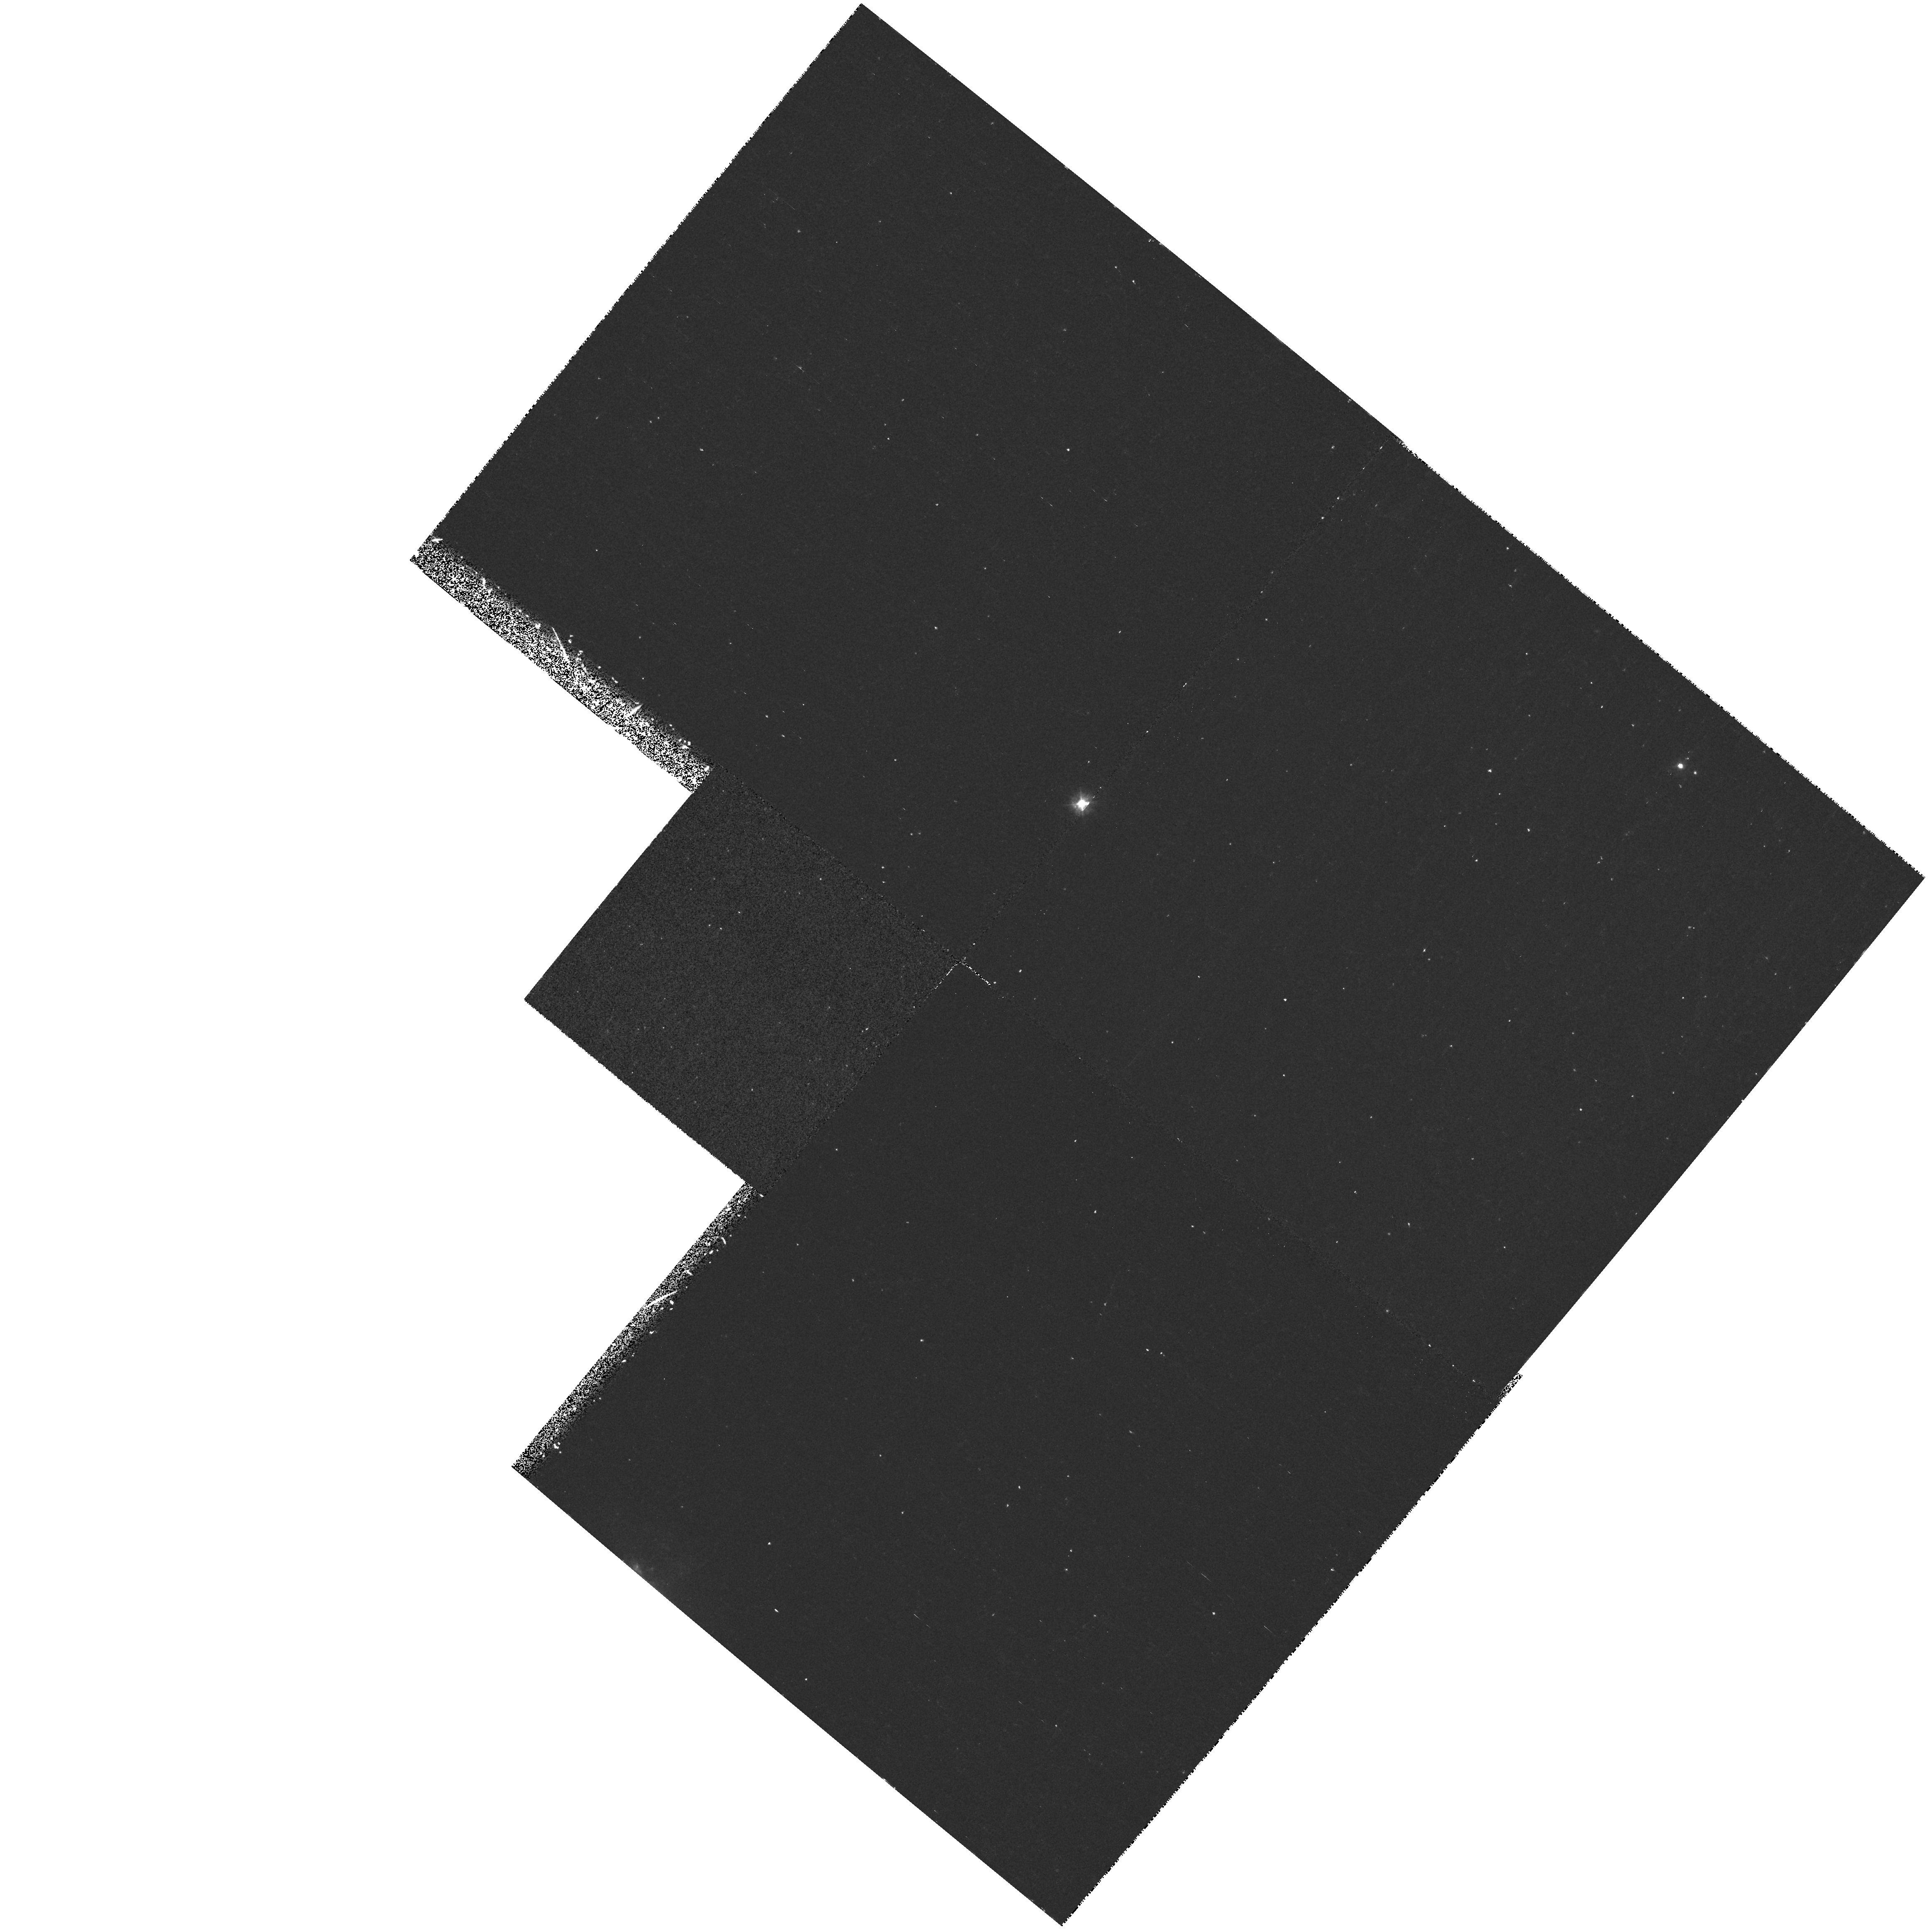
Target: NGC3995. Instrument: WFPC2/PC. Filter: F300W. Exposure: 18 min. Observation ID: hst_7560_04_wfpc2_pc_f300w_u4rl04

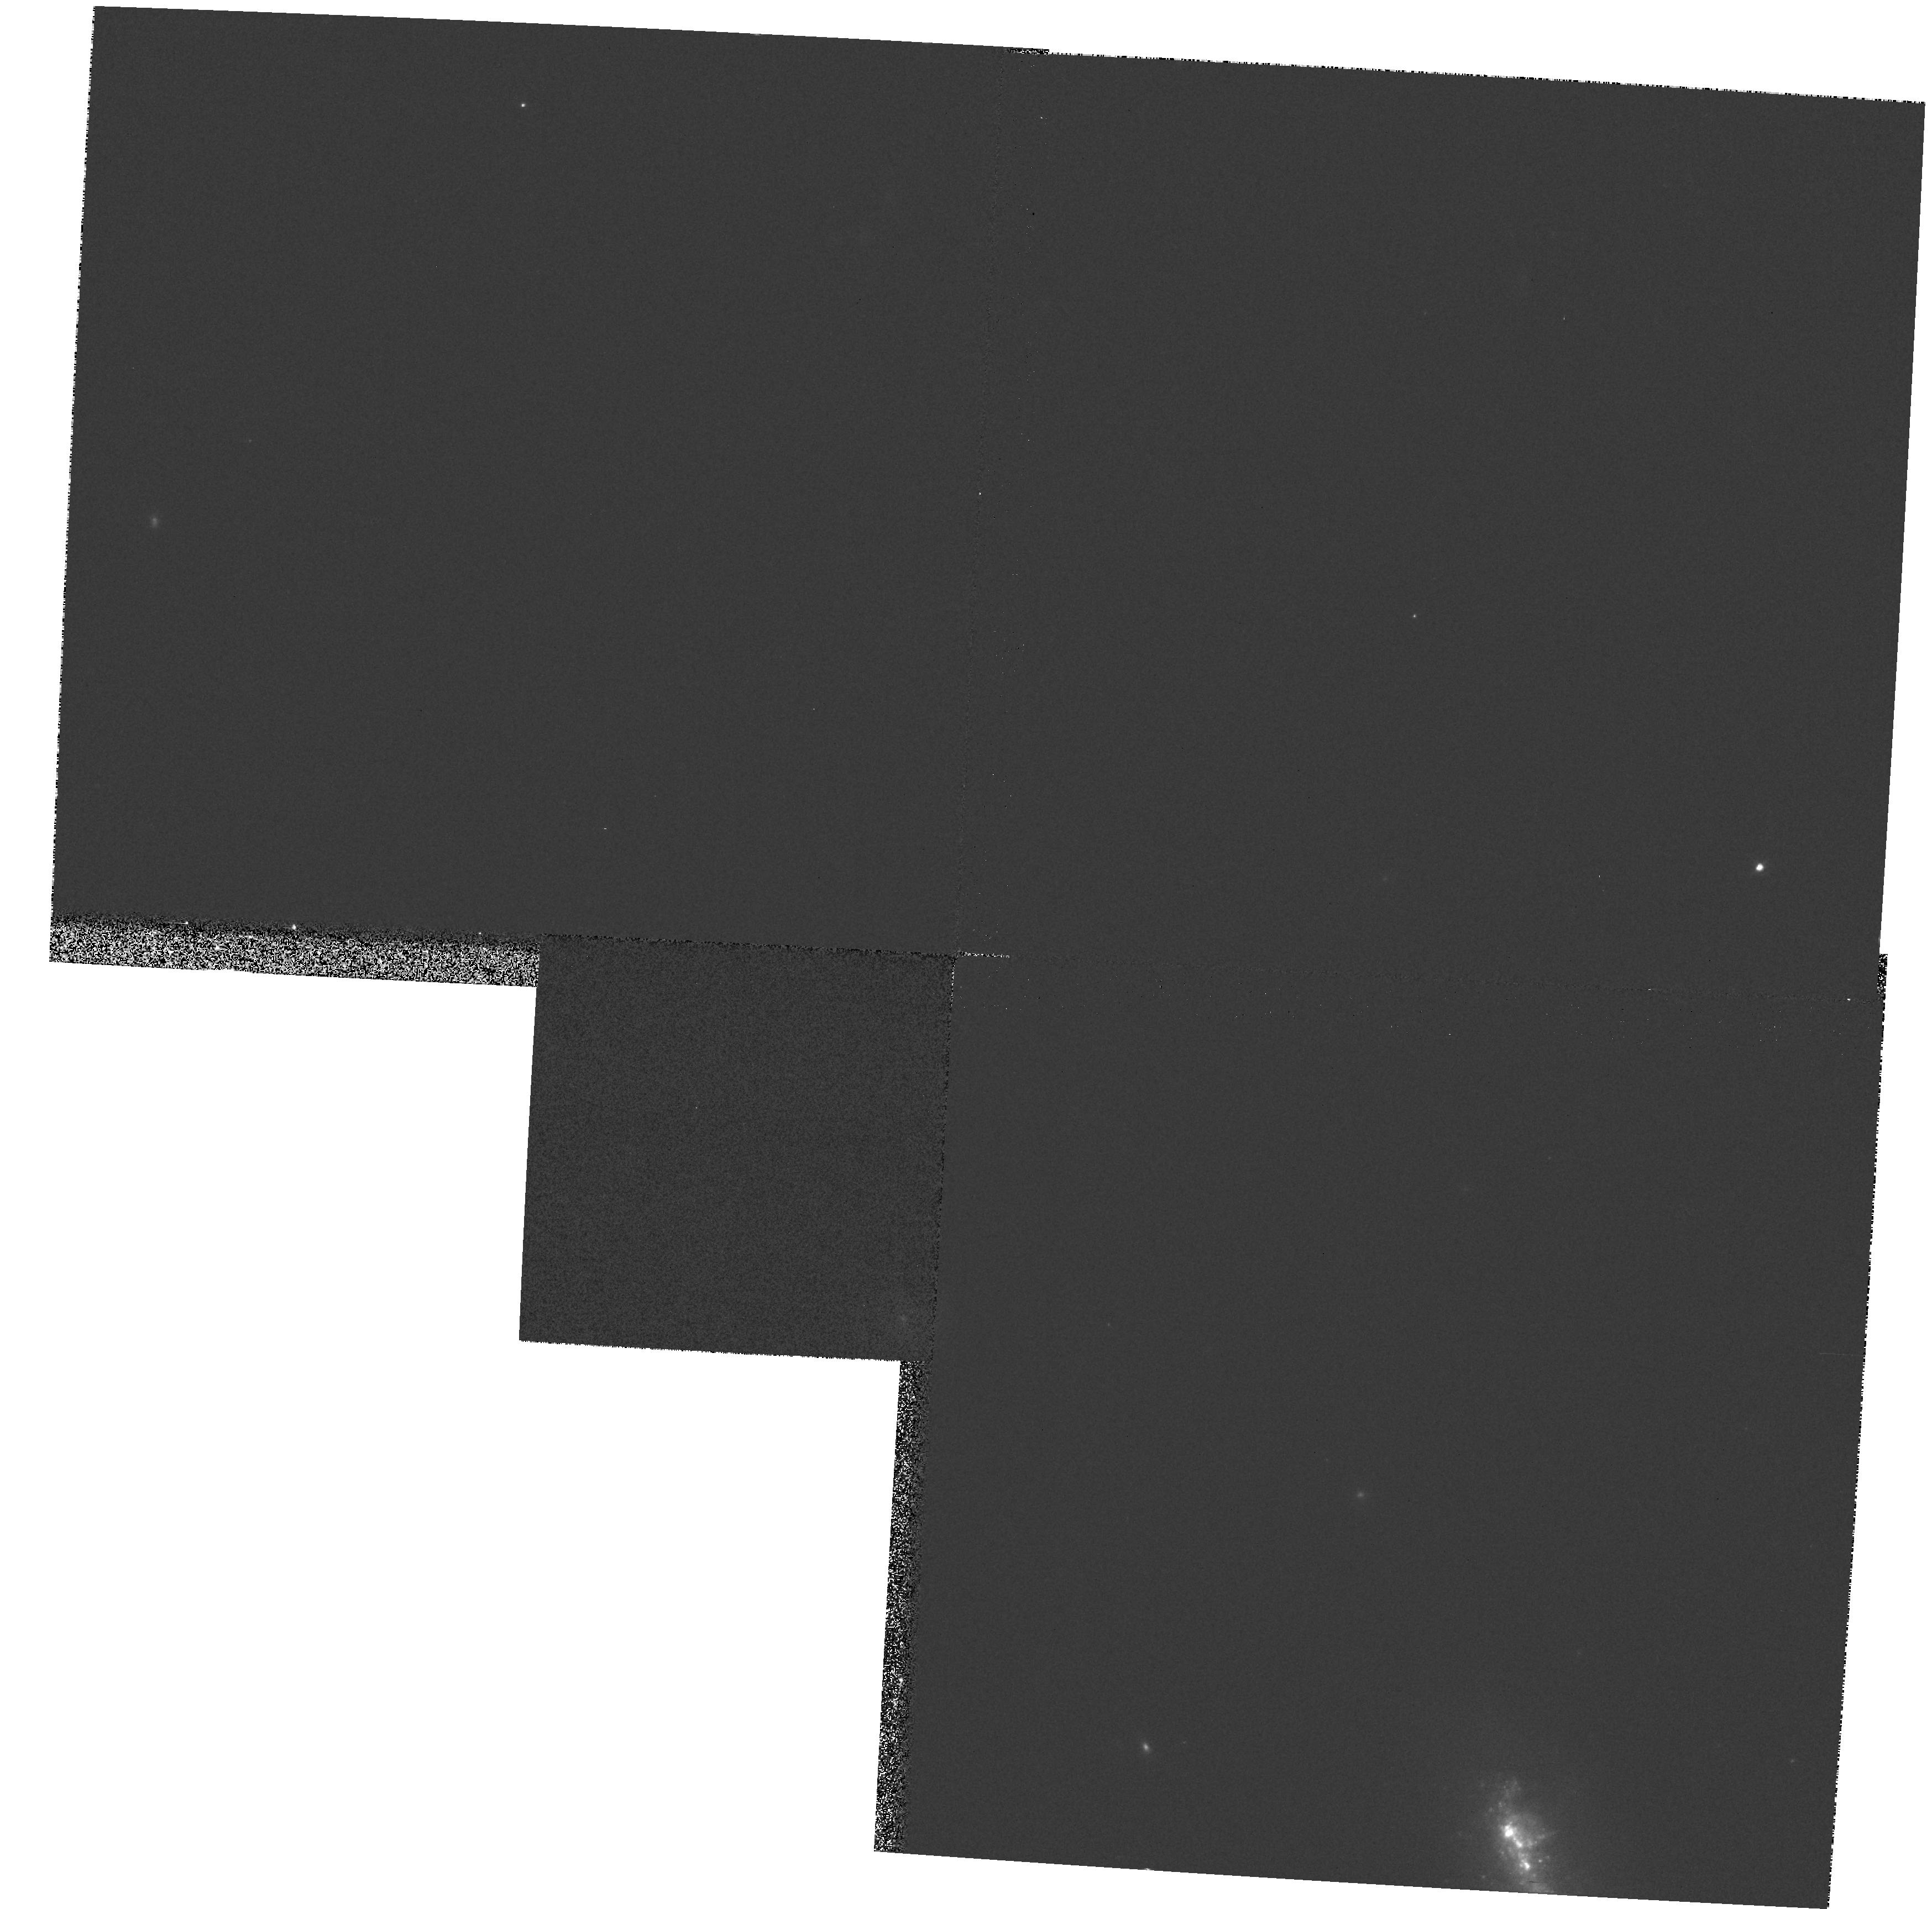
Target: NGC3994. Instrument: WFPC2/PC. Filter: F606W. Exposure: 1 min. Observation ID: hst_7560_03_wfpc2_pc_f606w_u4rl03

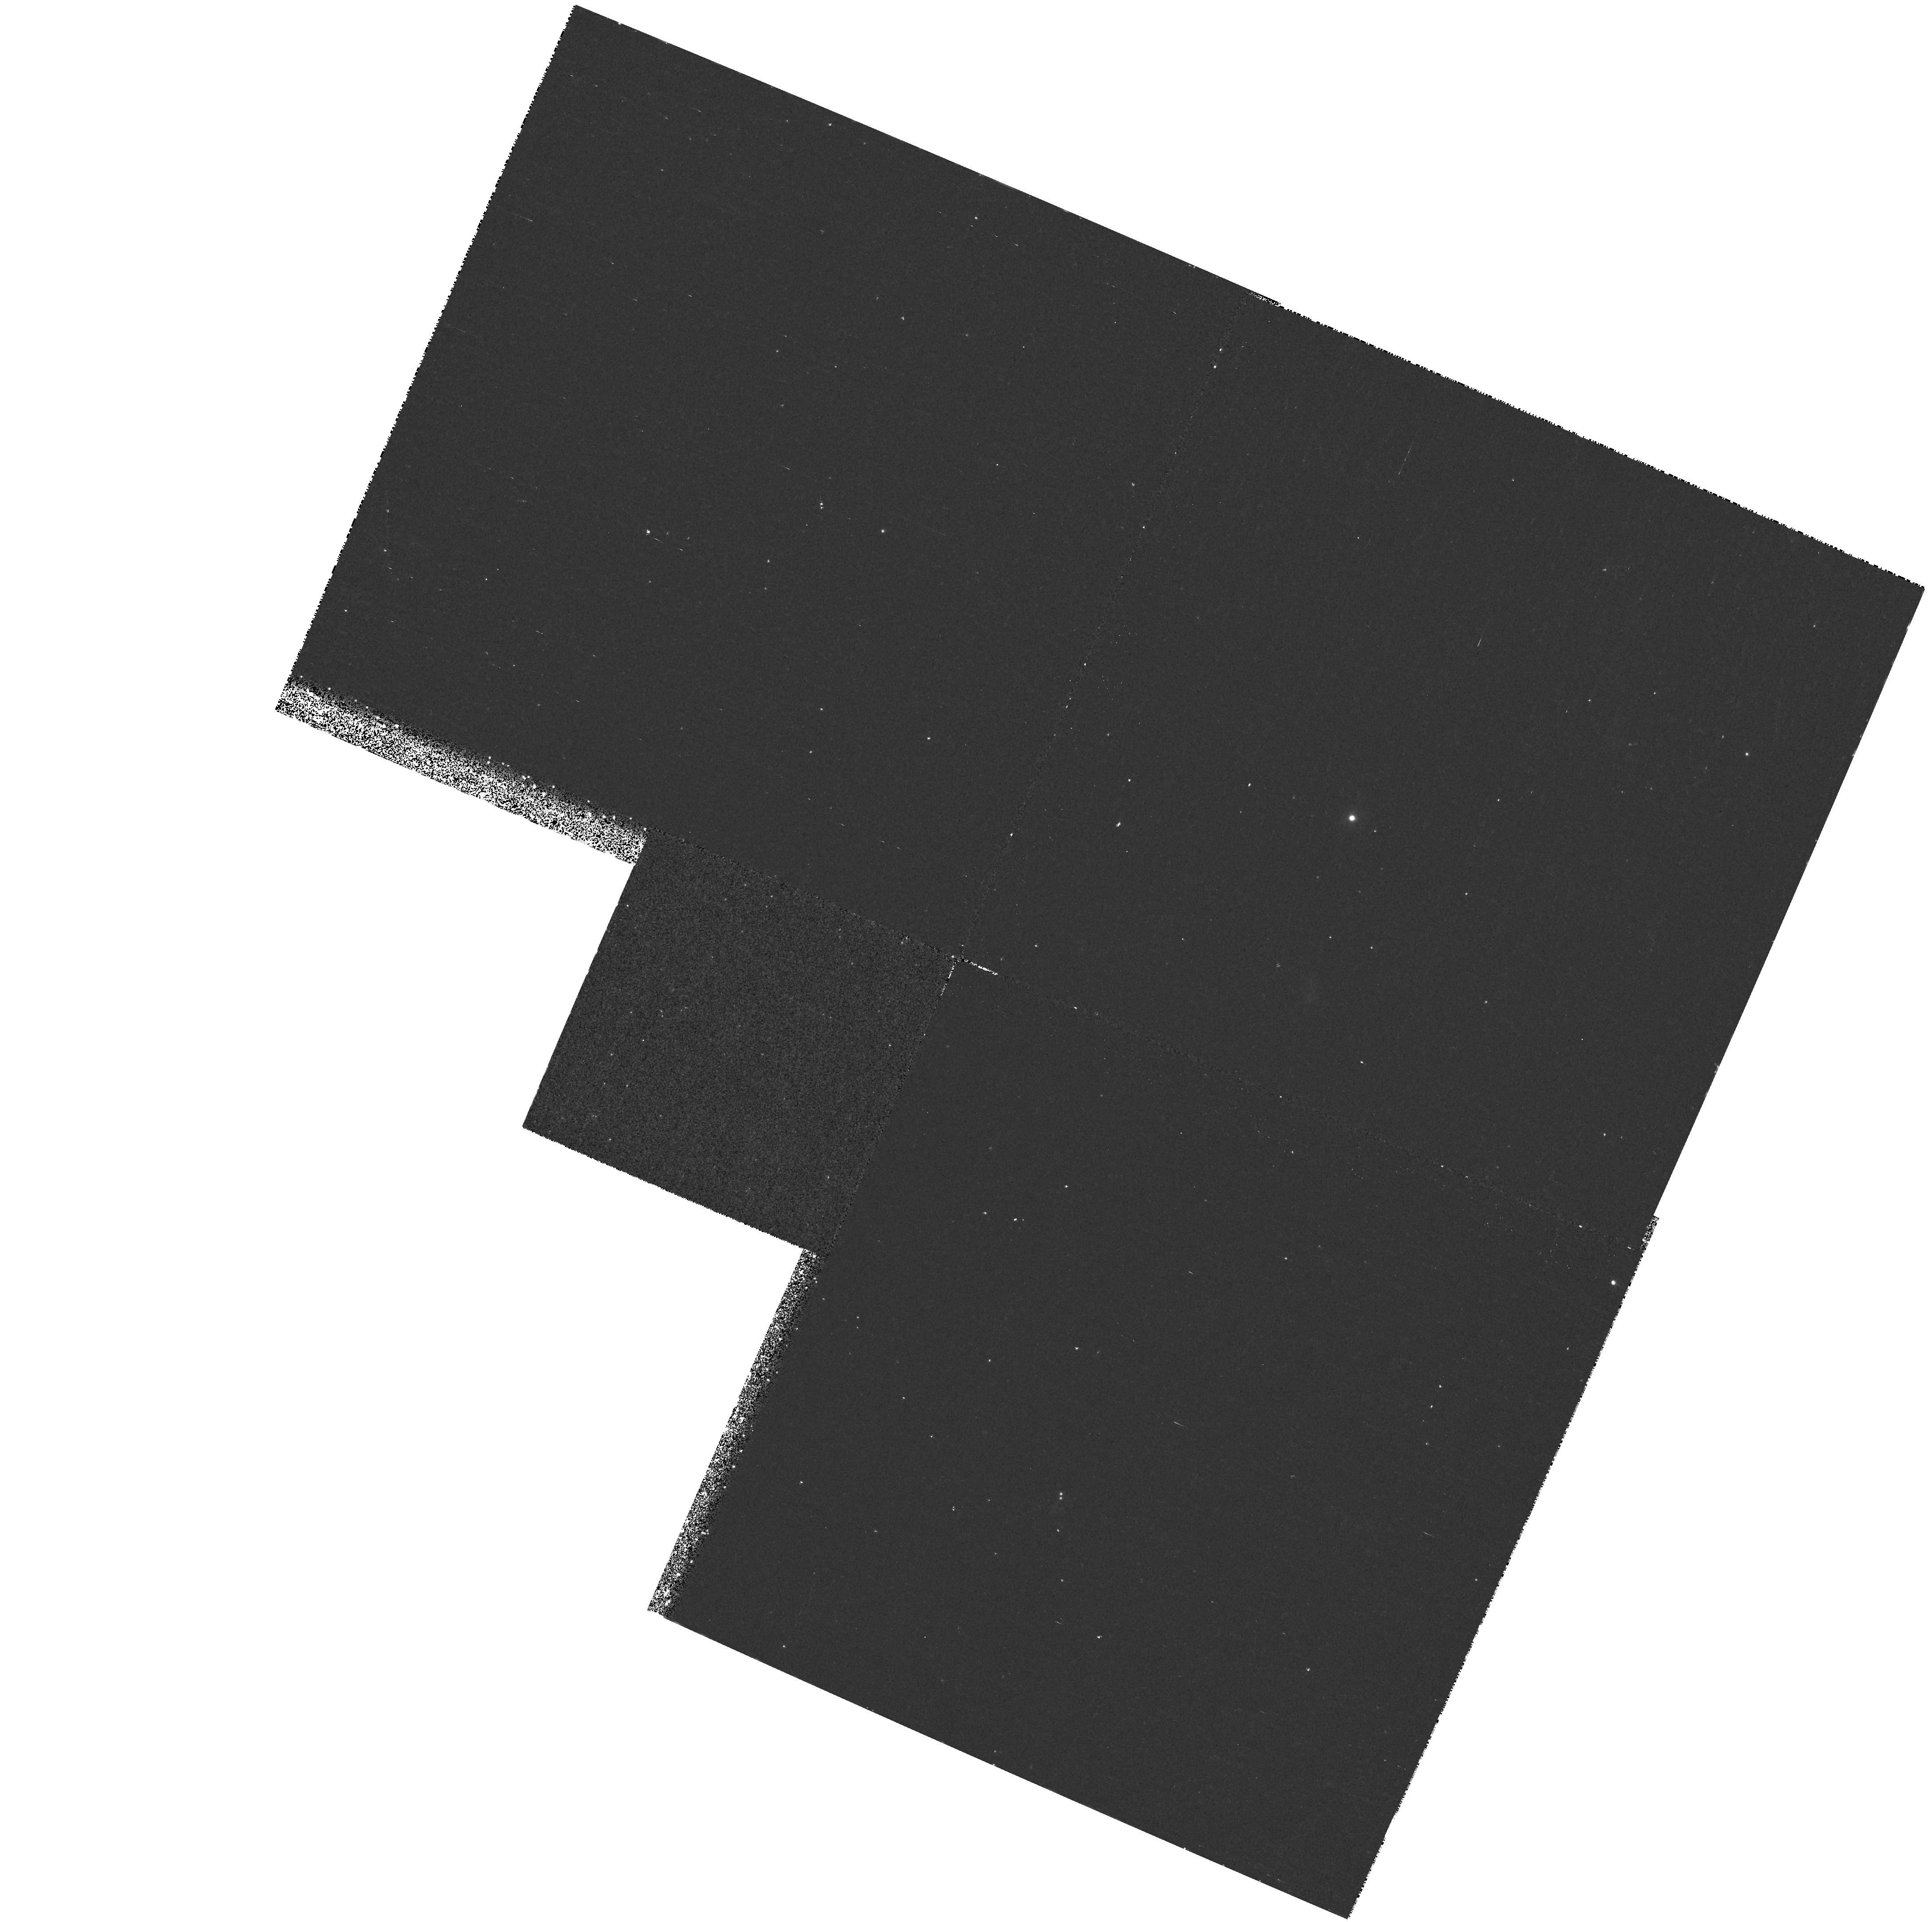
Target: NGC3396. Instrument: WFPC2/PC. Filter: F300W. Exposure: 18 min. Observation ID: hst_7560_02_wfpc2_pc_f300w_u4rl02

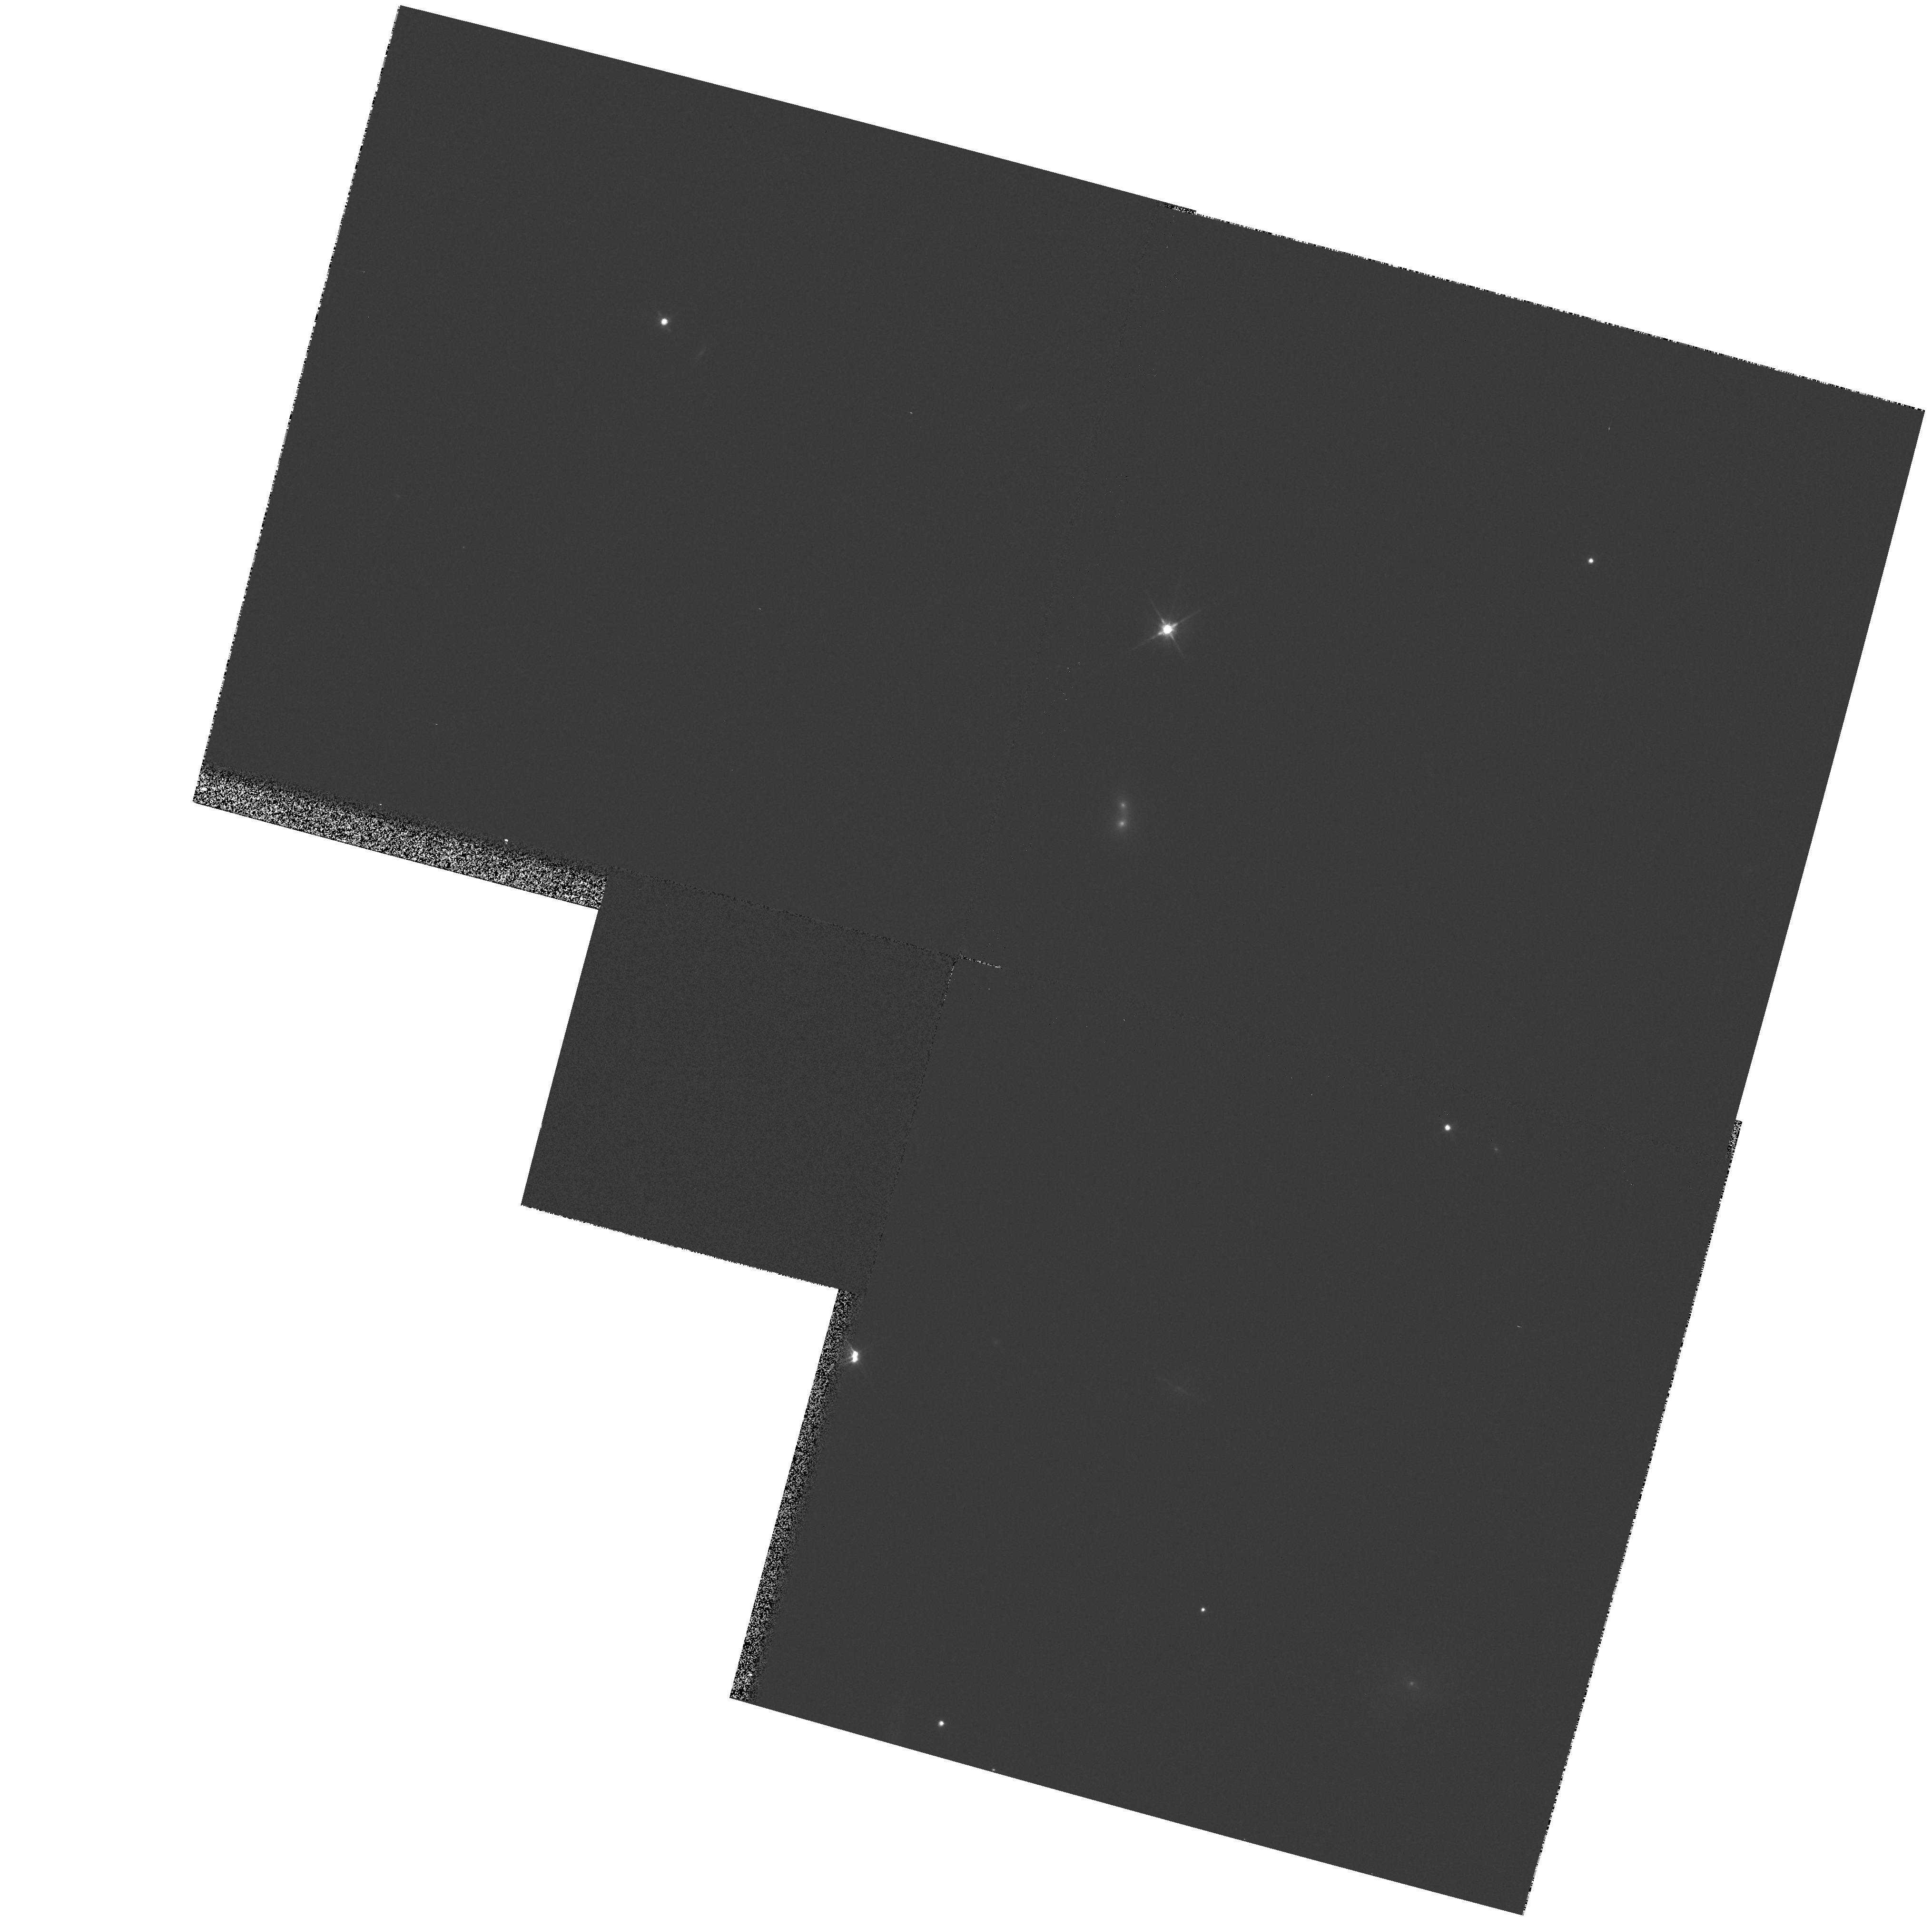
Target: NGC3395. Instrument: WFPC2/PC. Filter: F606W. Exposure: 1 min. Observation ID: hst_7560_01_wfpc2_pc_f606w_u4rl01

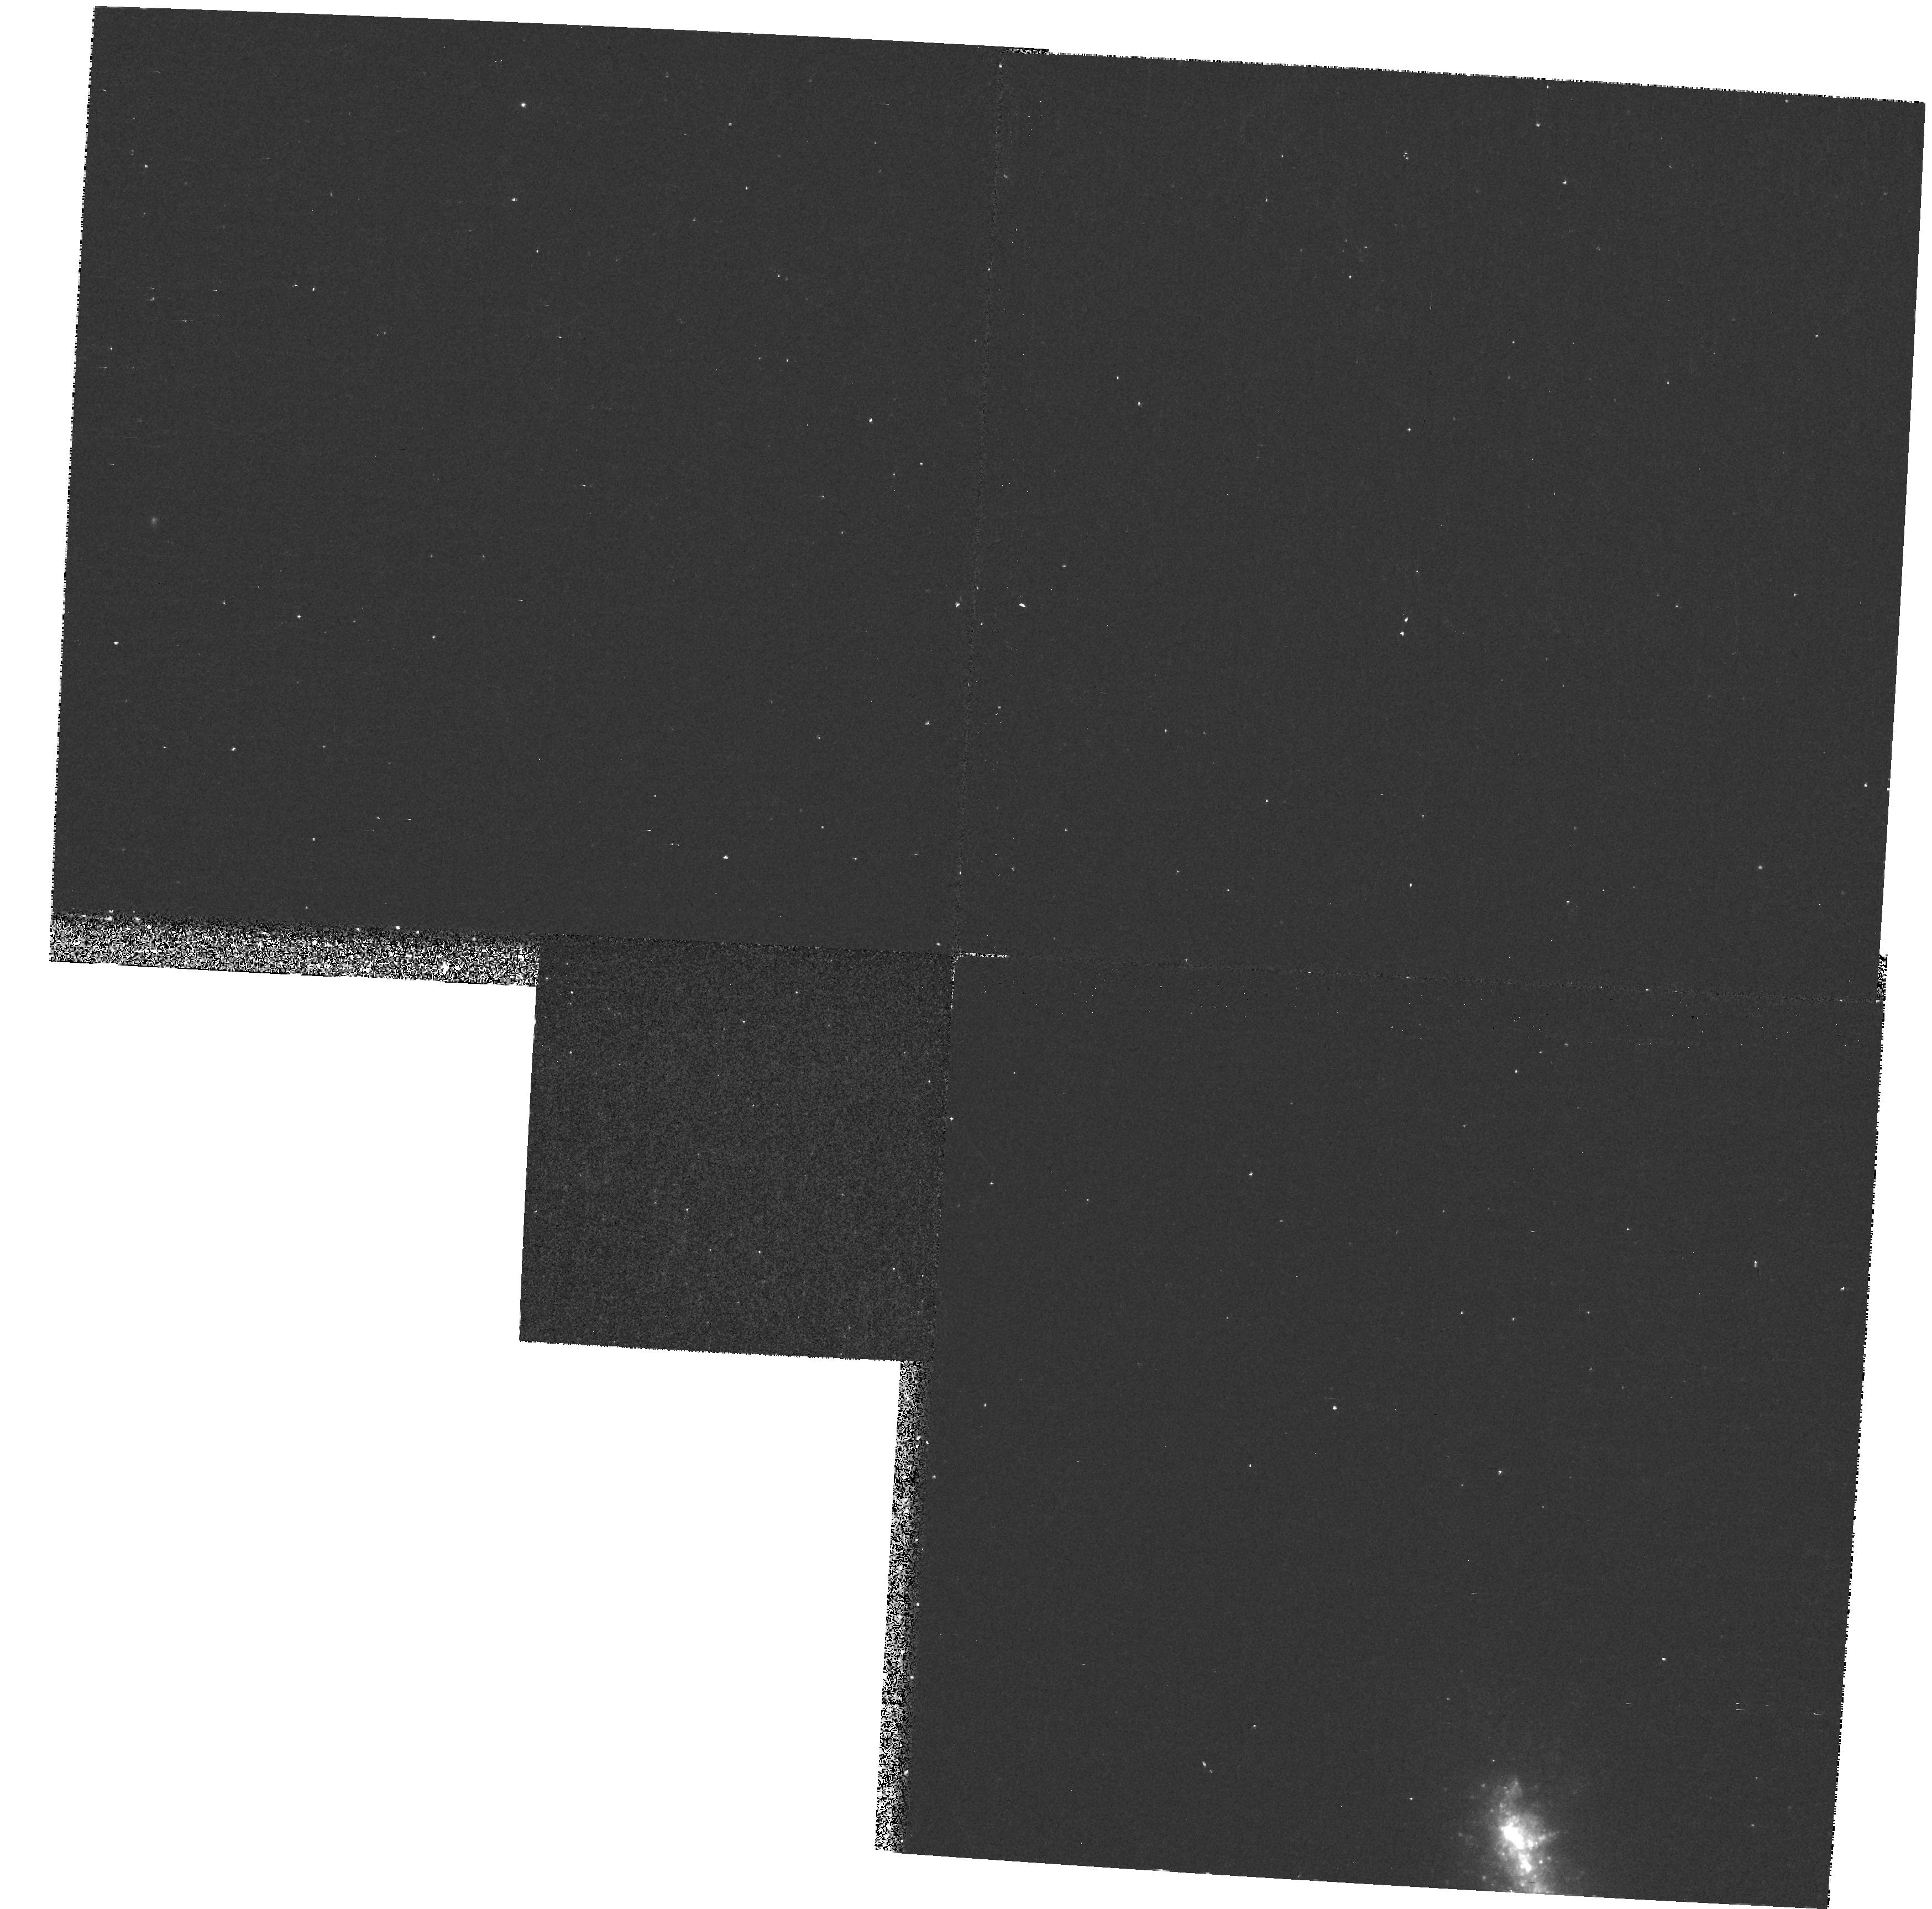
Target: NGC3994. Instrument: WFPC2/PC. Filter: F300W. Exposure: 18 min. Observation ID: hst_7560_03_wfpc2_pc_f300w_u4rl03

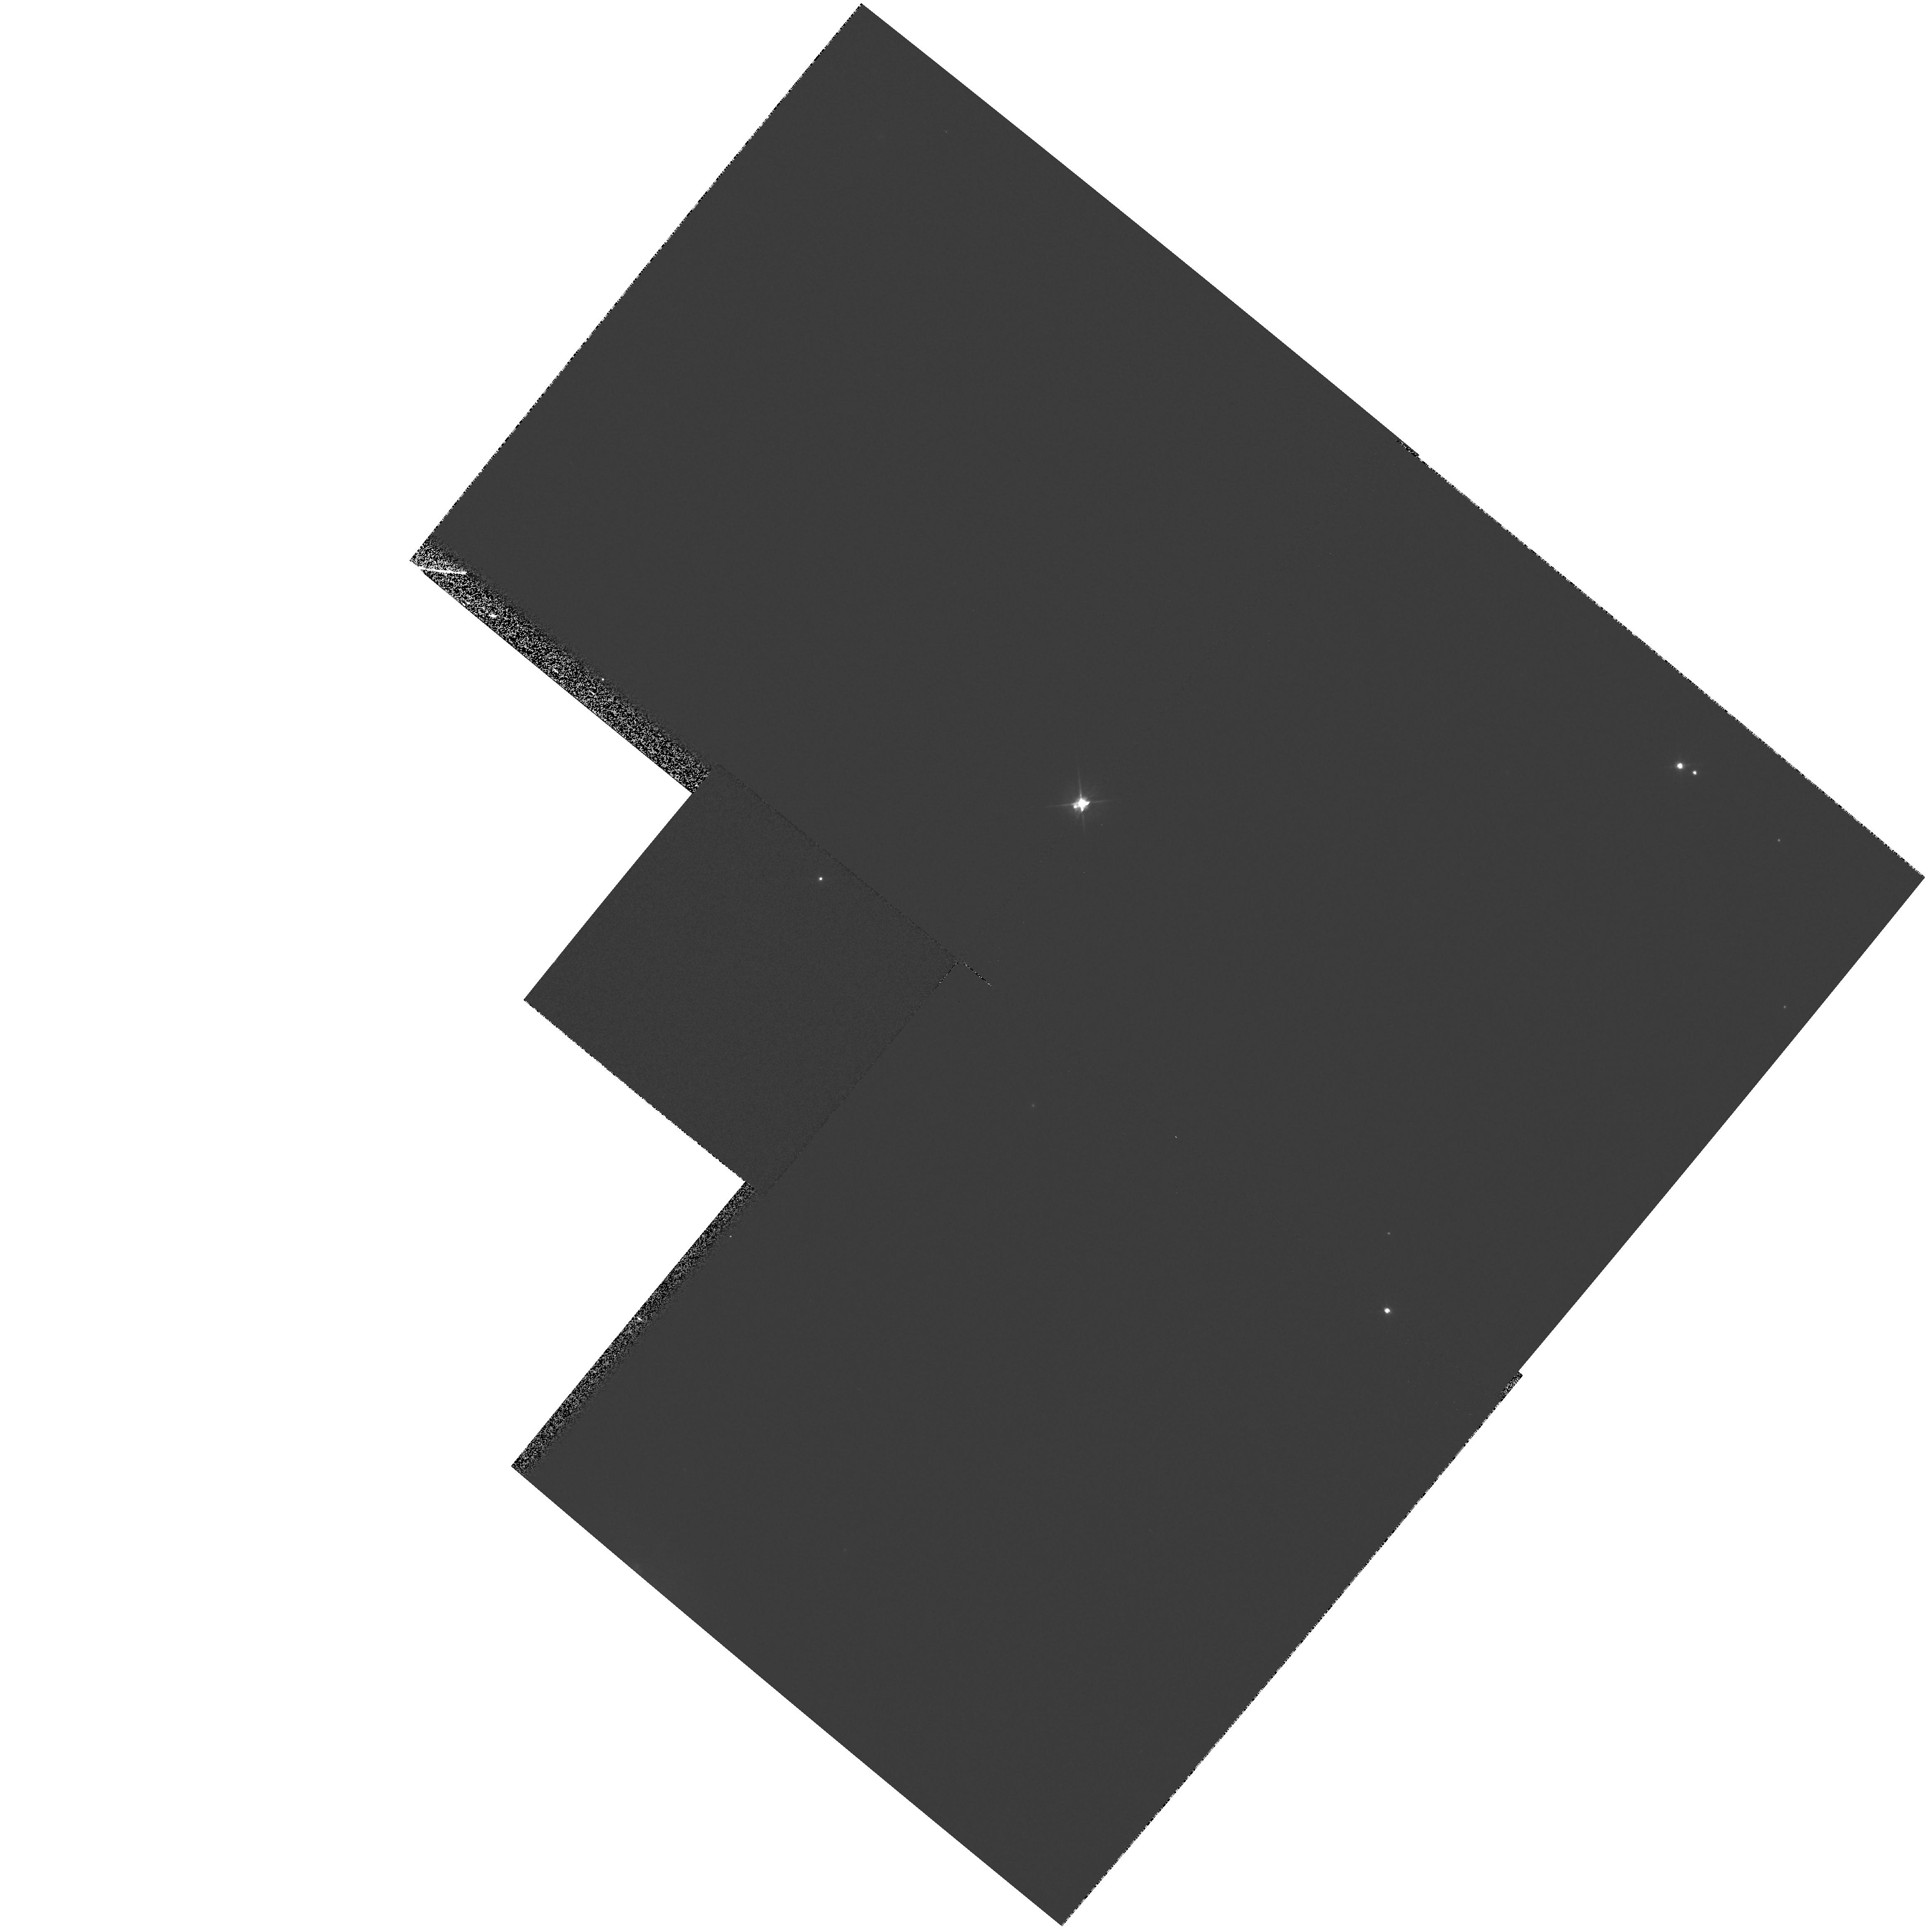
Target: NGC3995. Instrument: WFPC2/PC. Filter: F606W. Exposure: 1 min. Observation ID: hst_7560_04_wfpc2_pc_f606w_u4rl04

STIS GTO Observations (PI: Weistrop, Donna)

The solar blind and long slit capabilities of STIS will be used to investigate the population of hot stars in galaxies. Imaging of galaxies with WFPC2 has indicated the presence of knots of blue stars in many galaxies. It has been suggested that these knots may be young globular clusters. Images of the galaxies in our sample in the ultraviolet and visible bands will determine whether such knots are present. Since many of the galaxies are known to be strong emitters in the ultraviolet, it is likely they contain populations of hot, young stars. The imaging will be used to identify the location and strength of these knots. We will then select a slit orientation or orientations for STIS to obtain ultraviolet spectra of as many knots as possible, to determine the characteristics of the objects in these regions. The sample is selected to study the characteristics of such stellar knots in a variety of environments. Parallel observations of the galaxy group NGC 3991/4/5 will be obtained to investigate further the stellar population in the galaxies. Parallel observations around the galaxies will search for young star clusters or faint companions which may have stimulated the starburst activity.